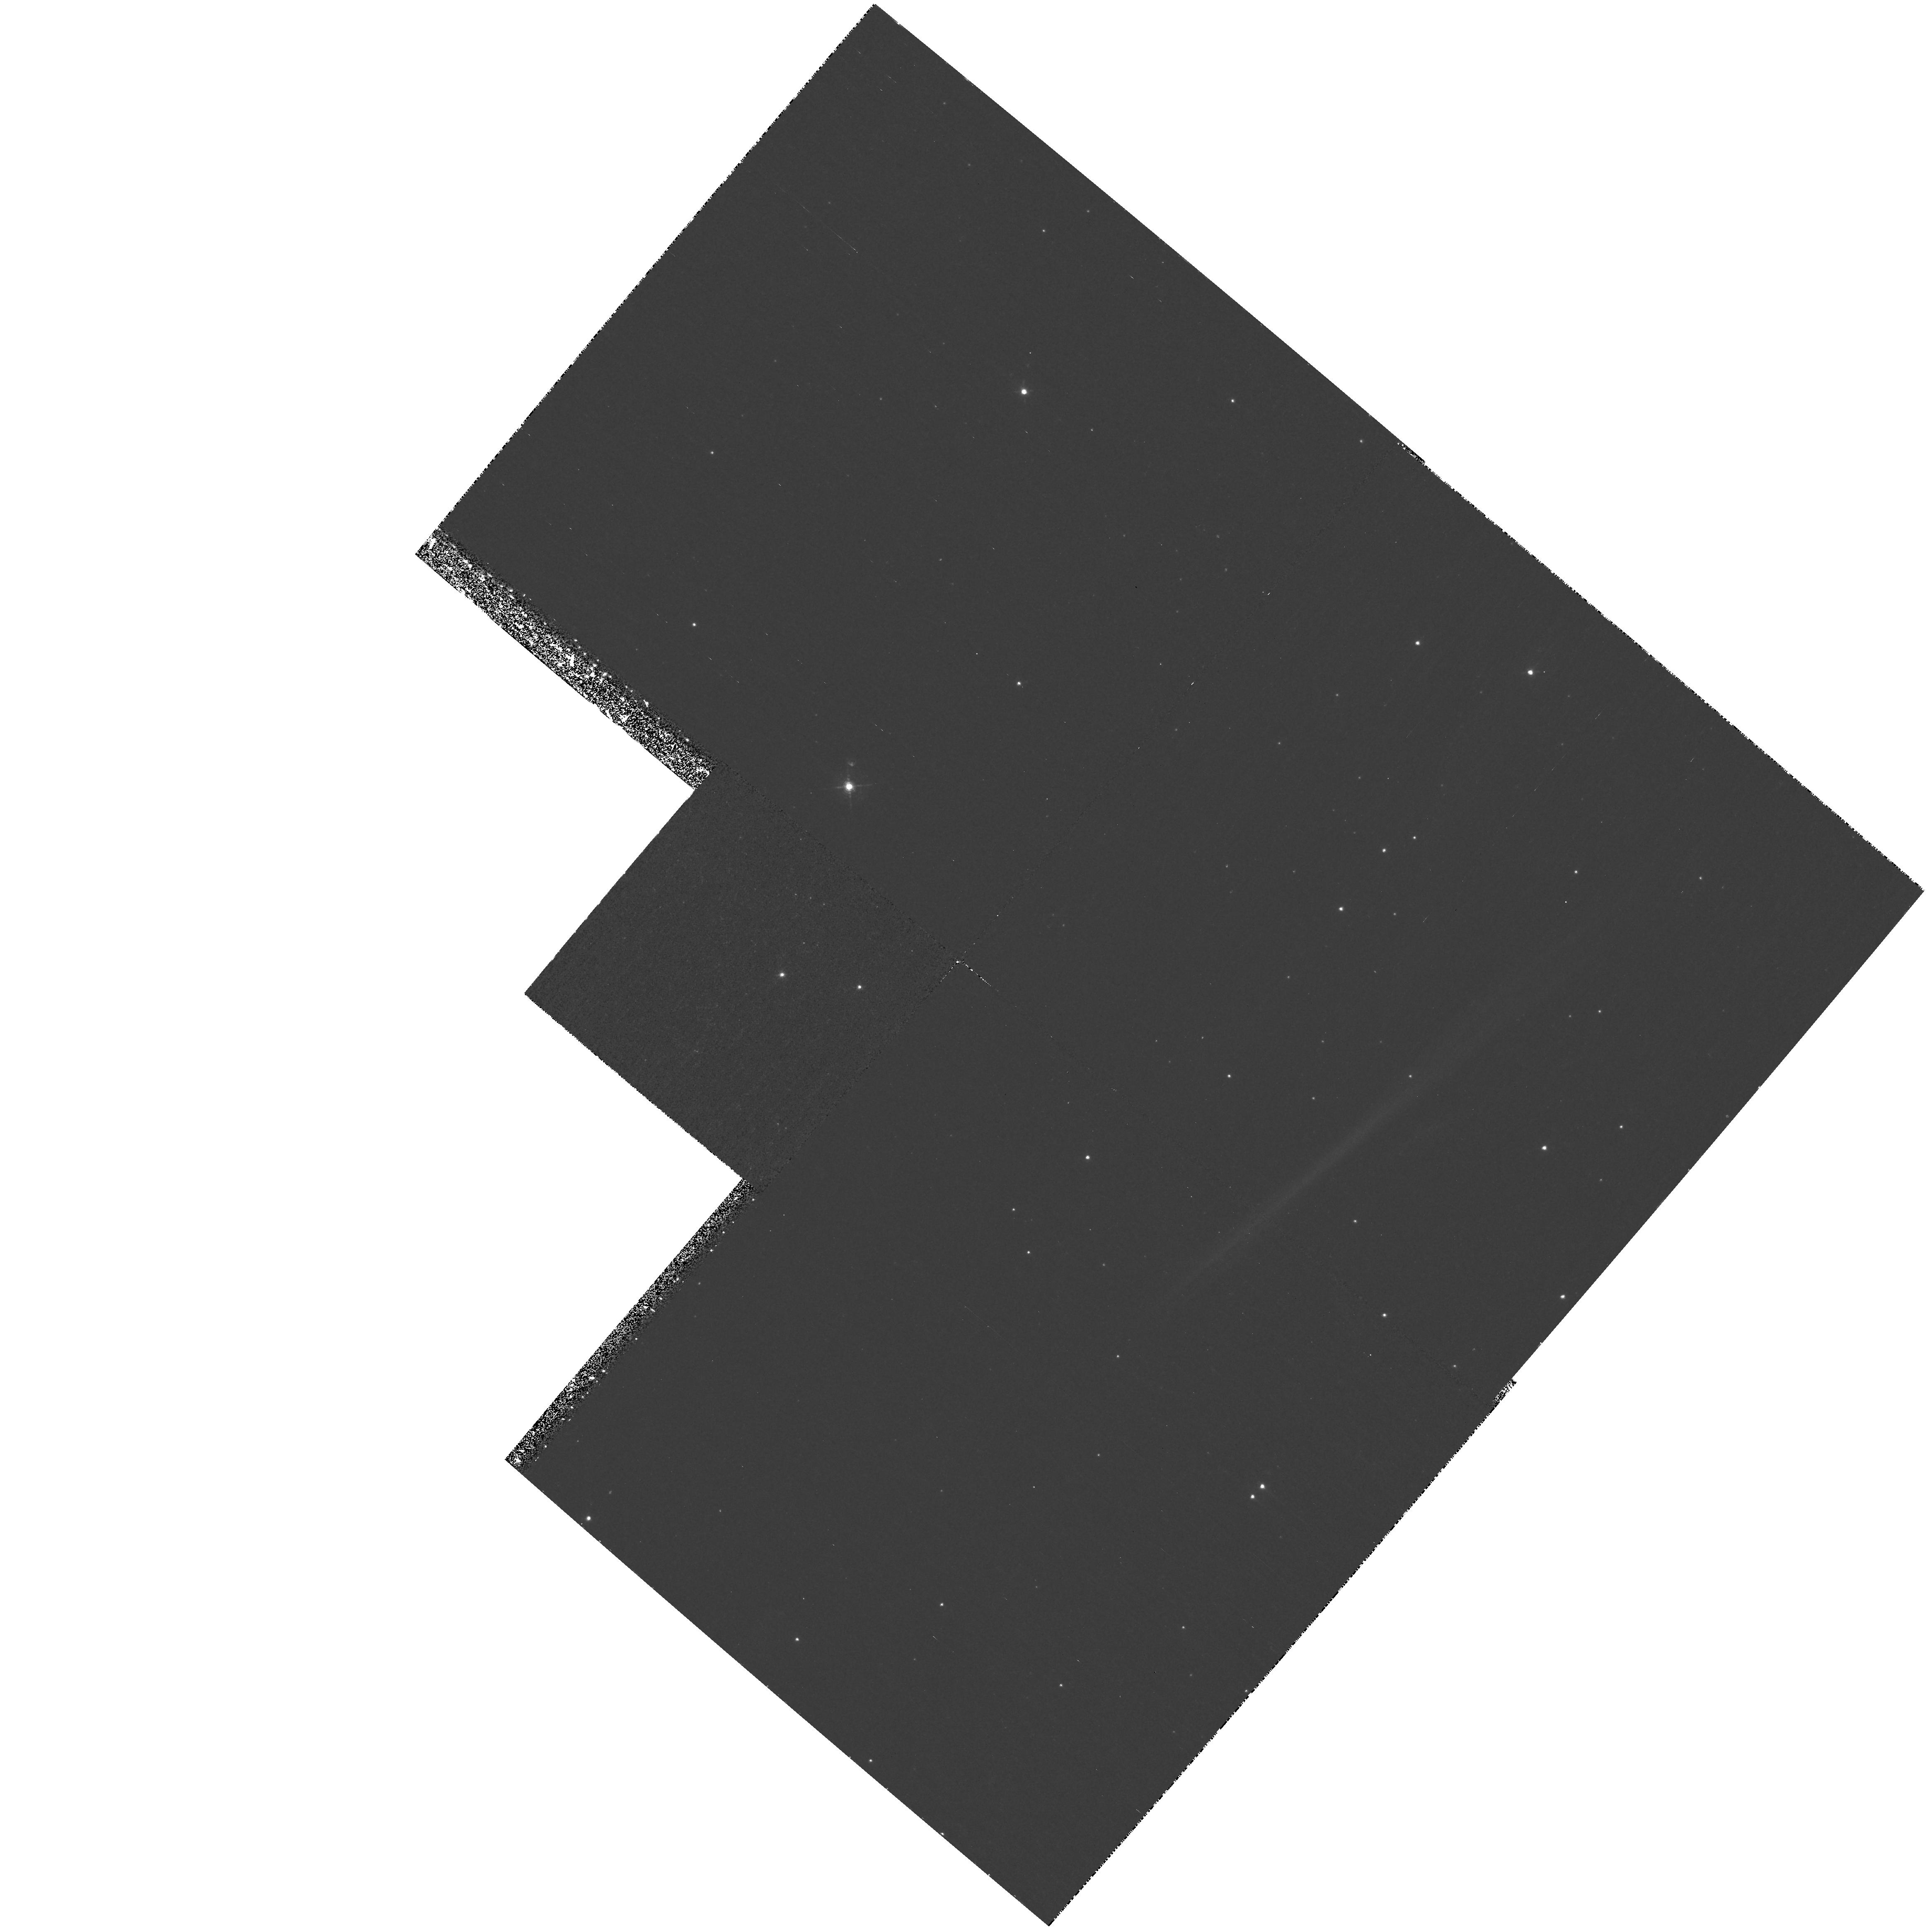
Target: CYGLOOP-NENR2. Instrument: WFPC2/PC. Filter: F502N. Exposure: 1.4 h. Observation ID: hst_9080_08_wfpc2_pc_f502n_u6dh08

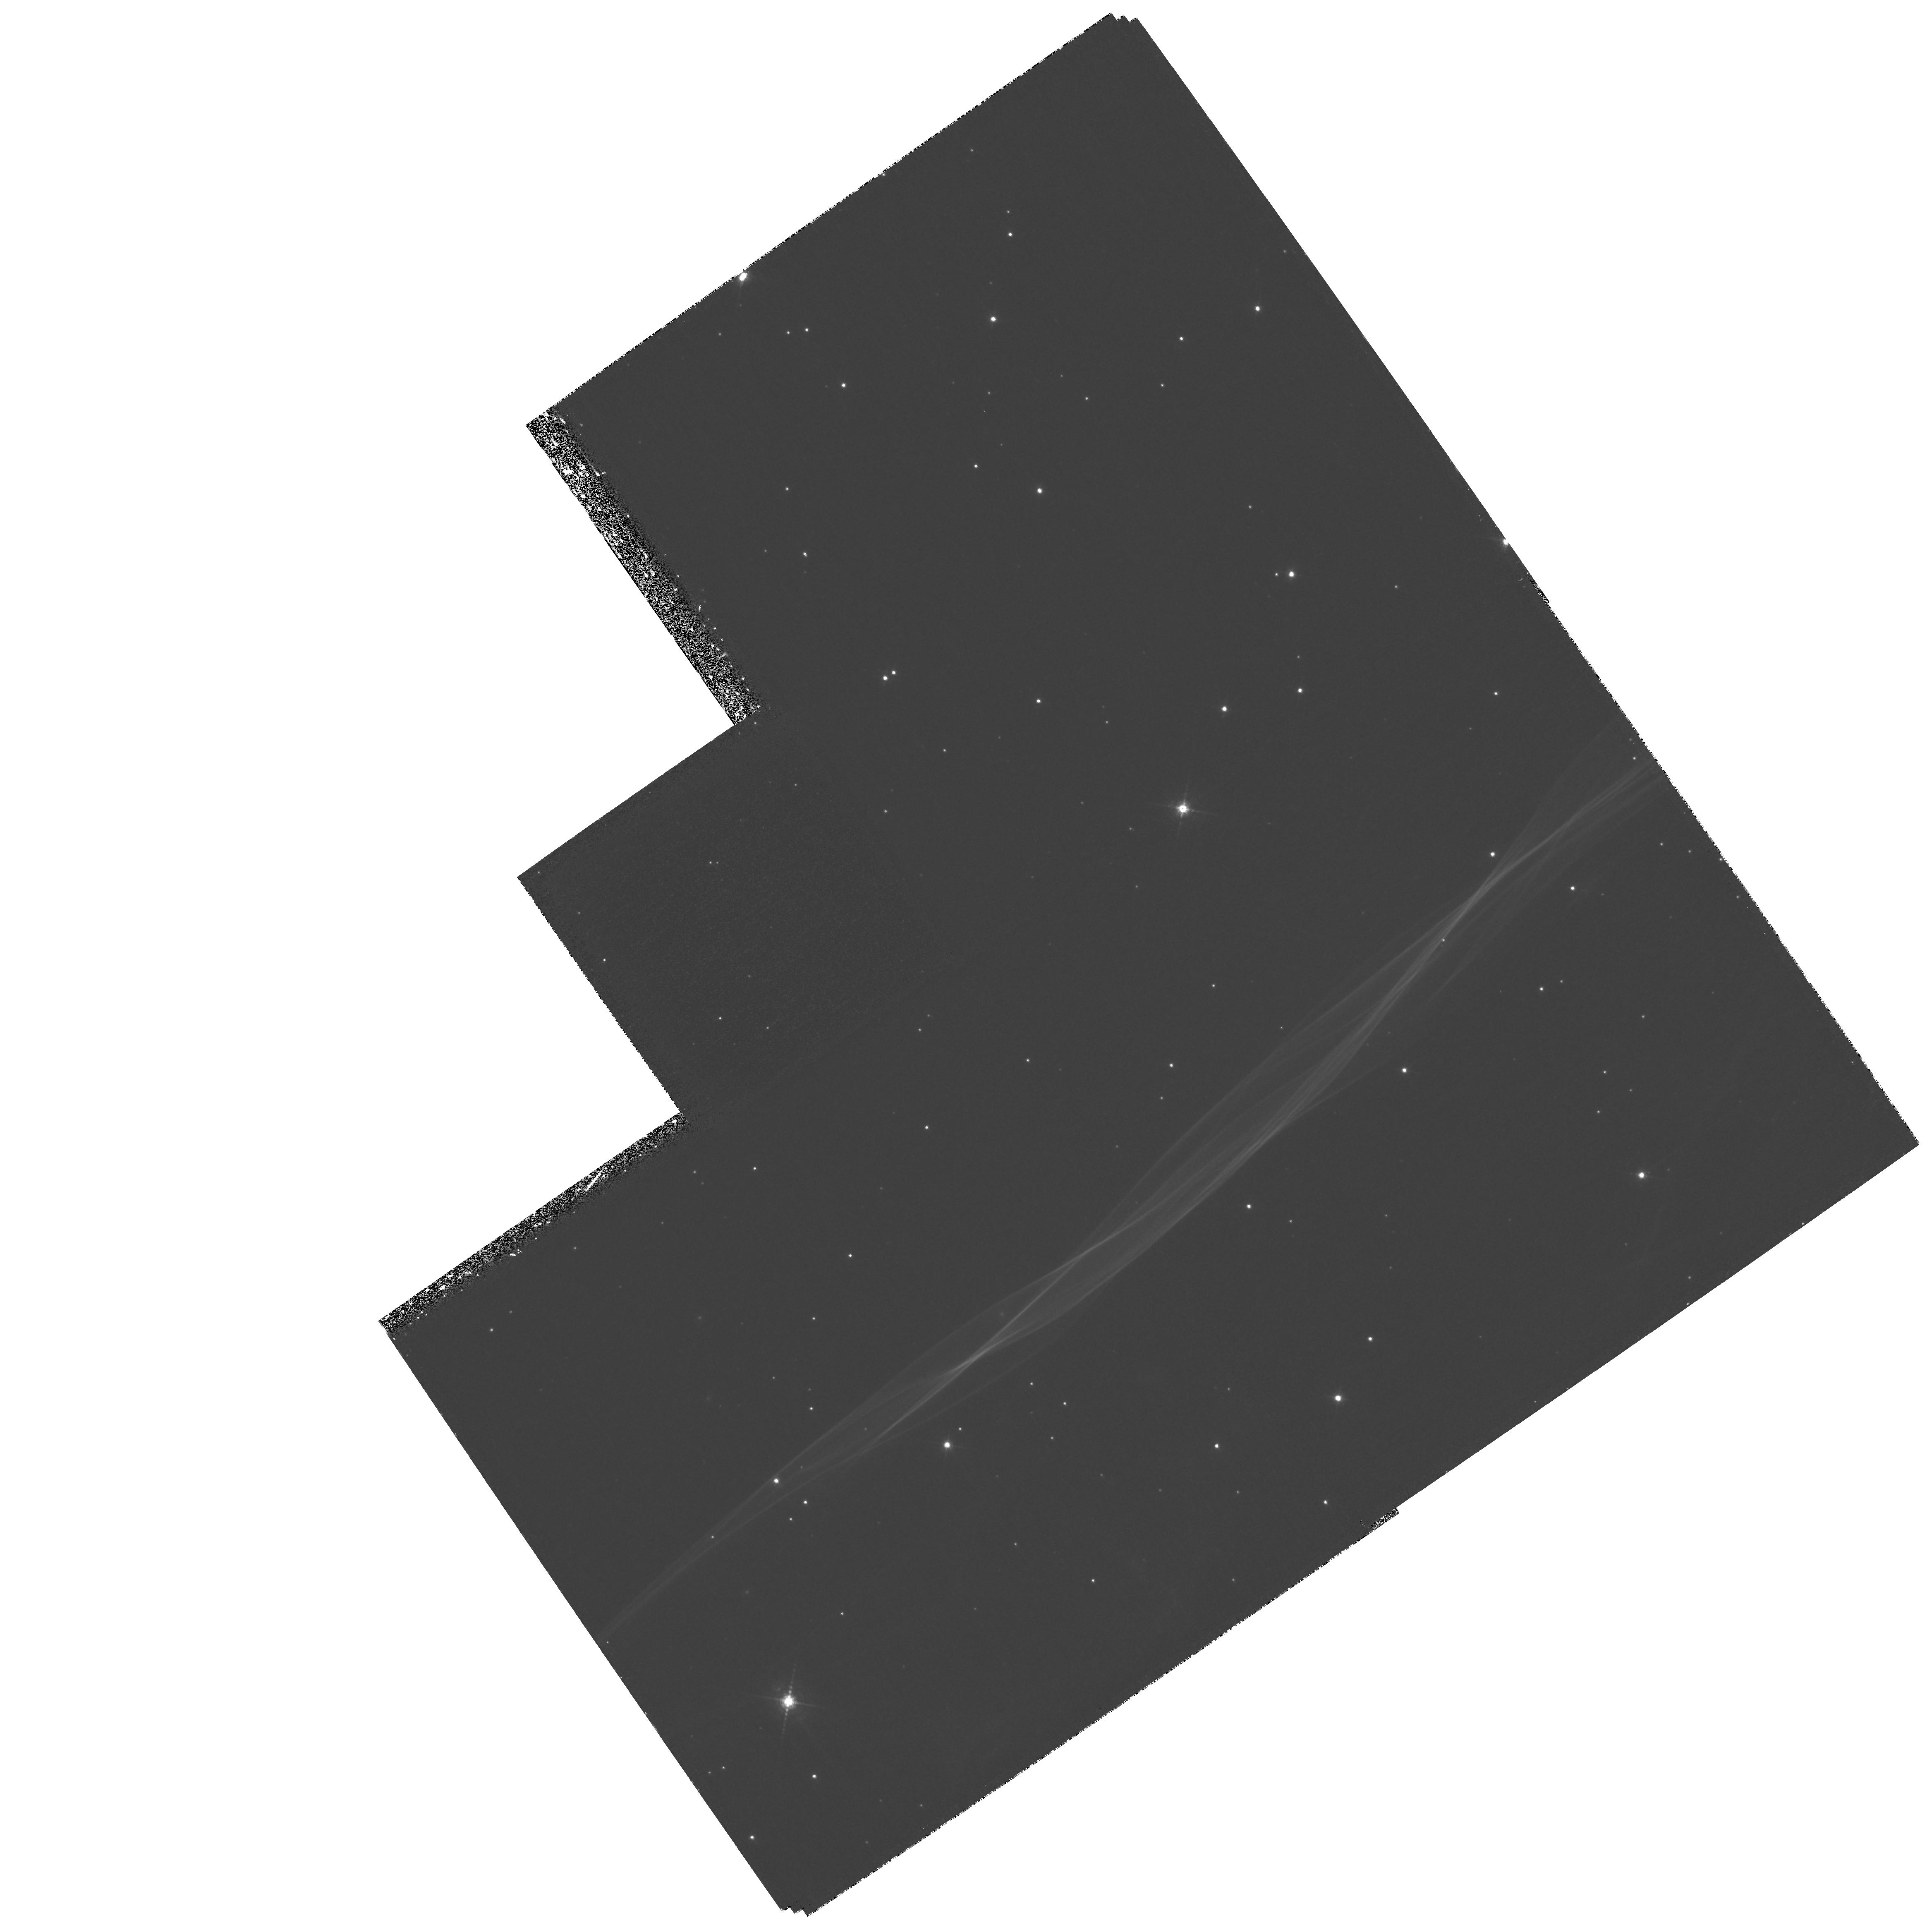
Target: CYGLOOP-NENR1. Instrument: WFPC2/PC. Filter: F656N. Exposure: 2.1 h. Observation ID: hst_9080_01_wfpc2_pc_f656n_u6dh01

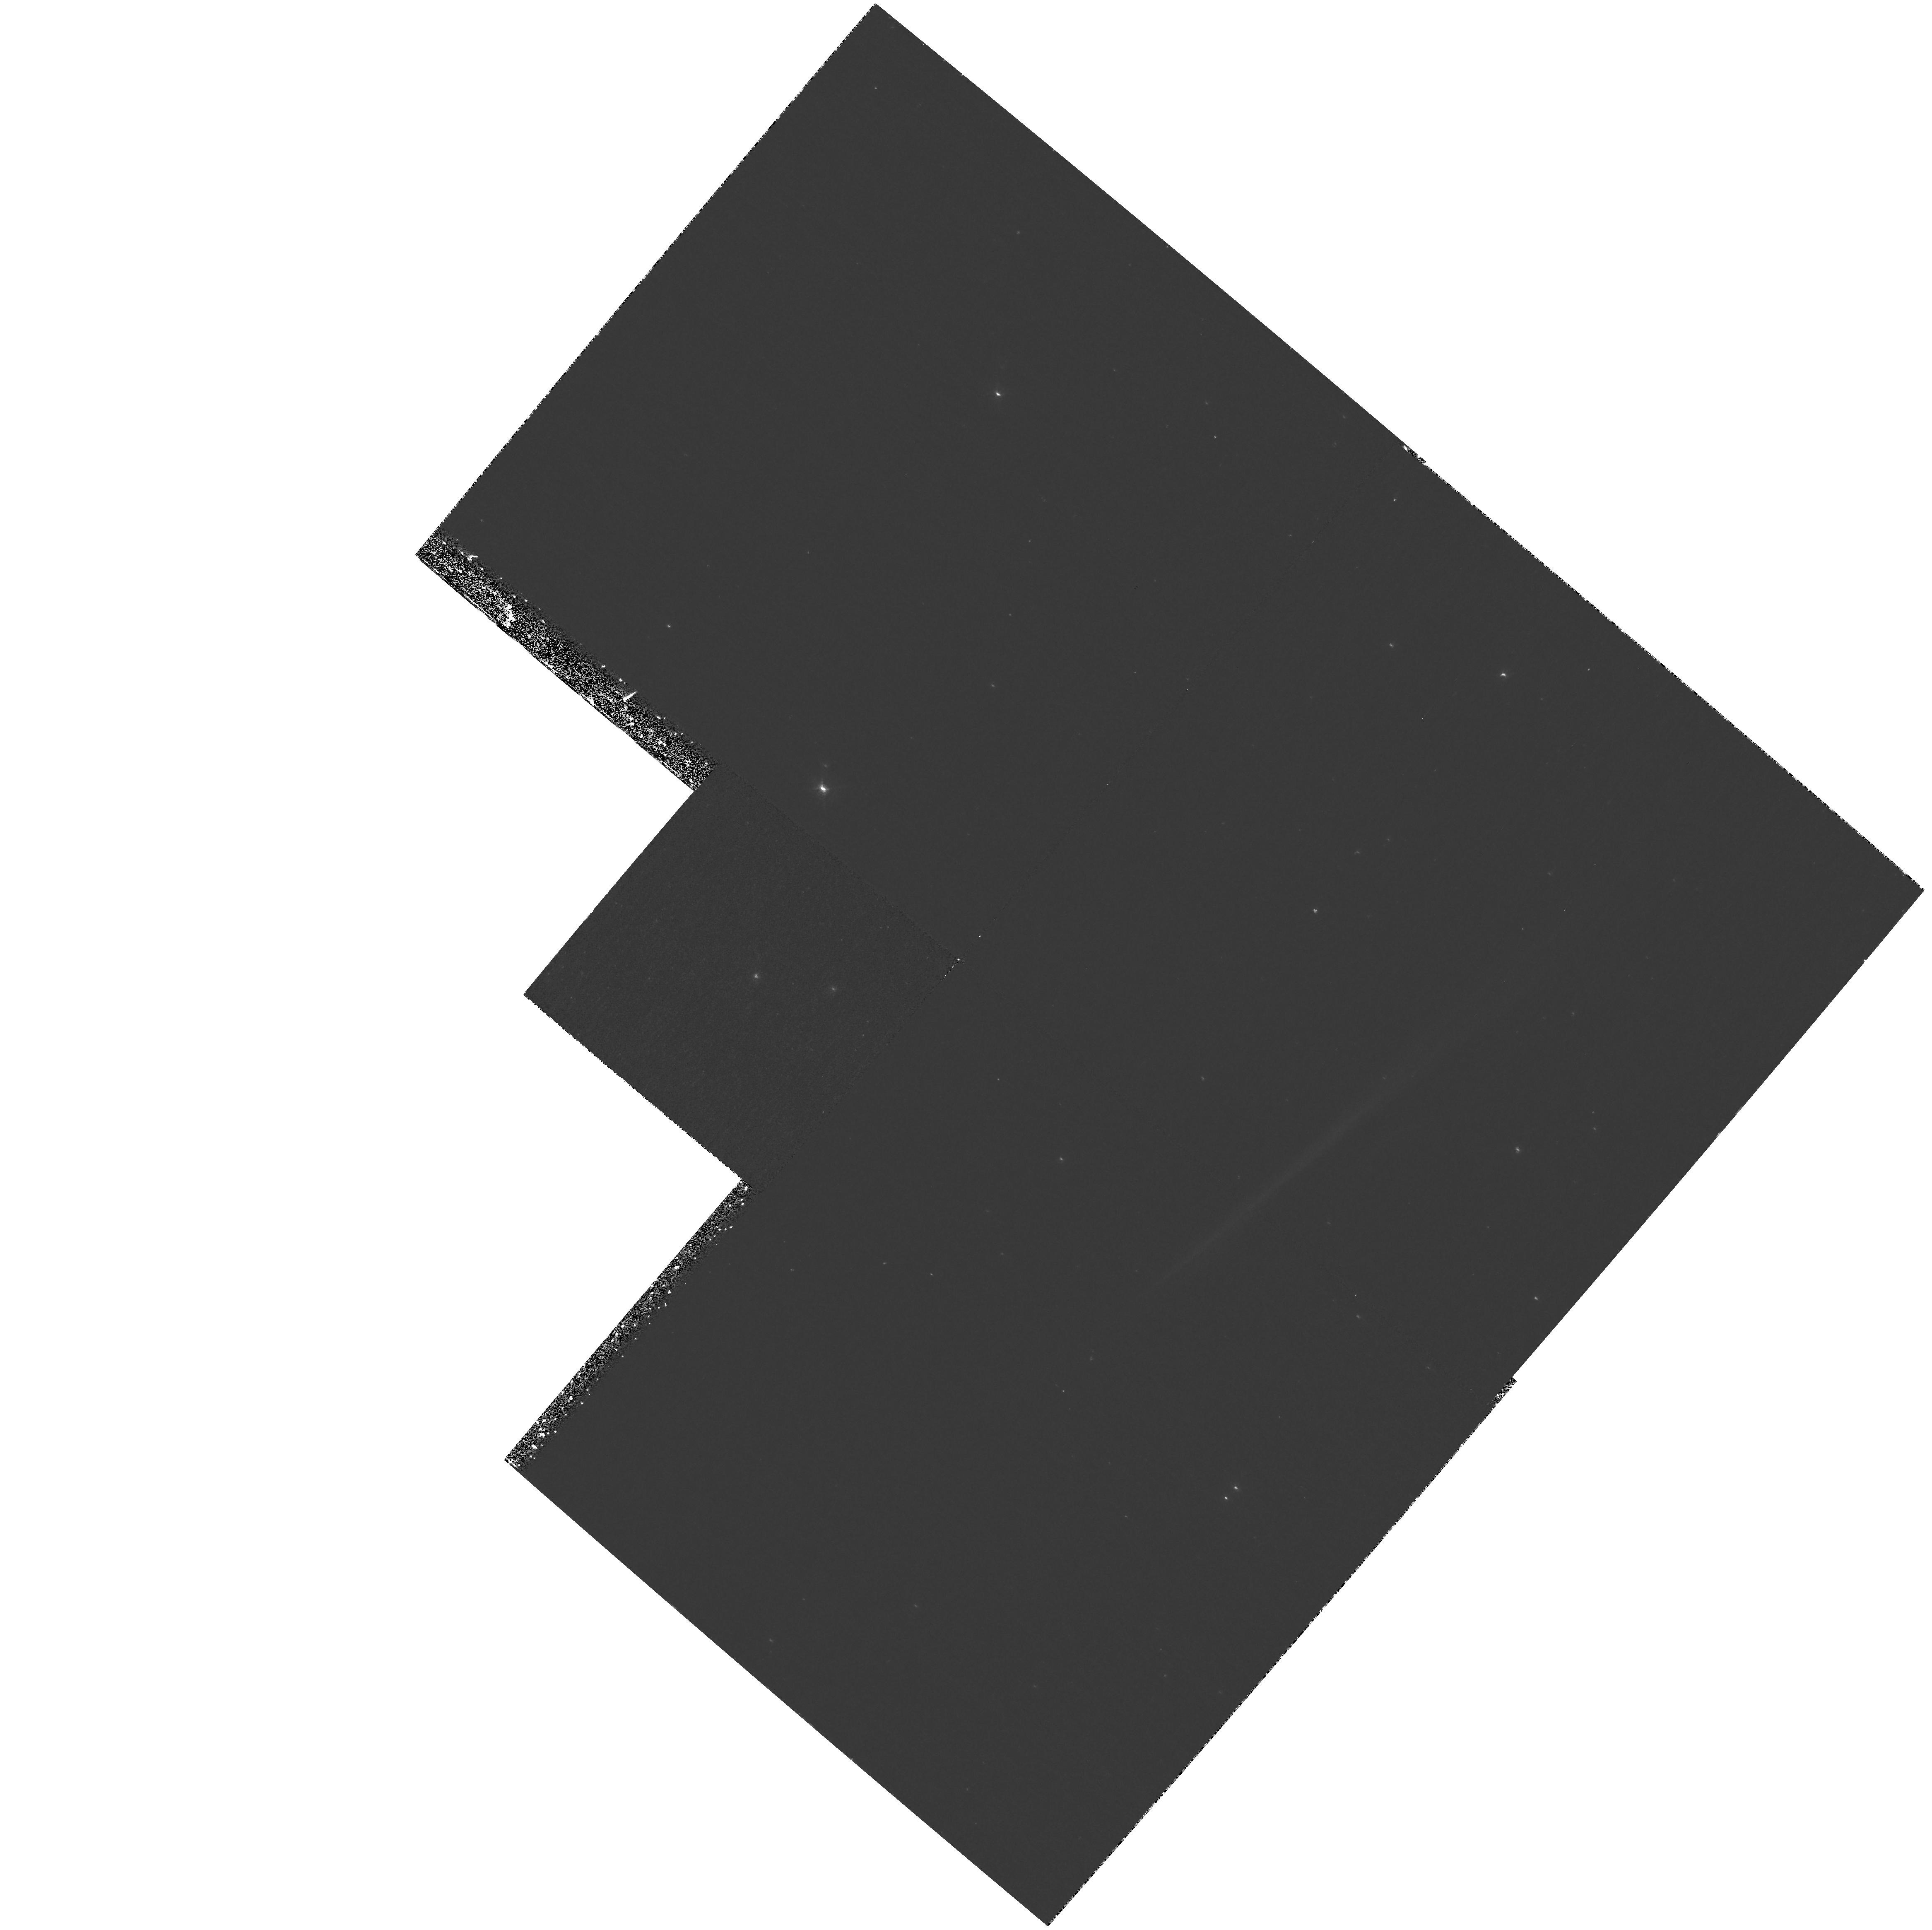
Target: CYGLOOP-NENR2. Instrument: WFPC2/PC. Filter: F502N. Exposure: 1.4 h. Observation ID: hst_9080_06_wfpc2_pc_f502n_u6dh06

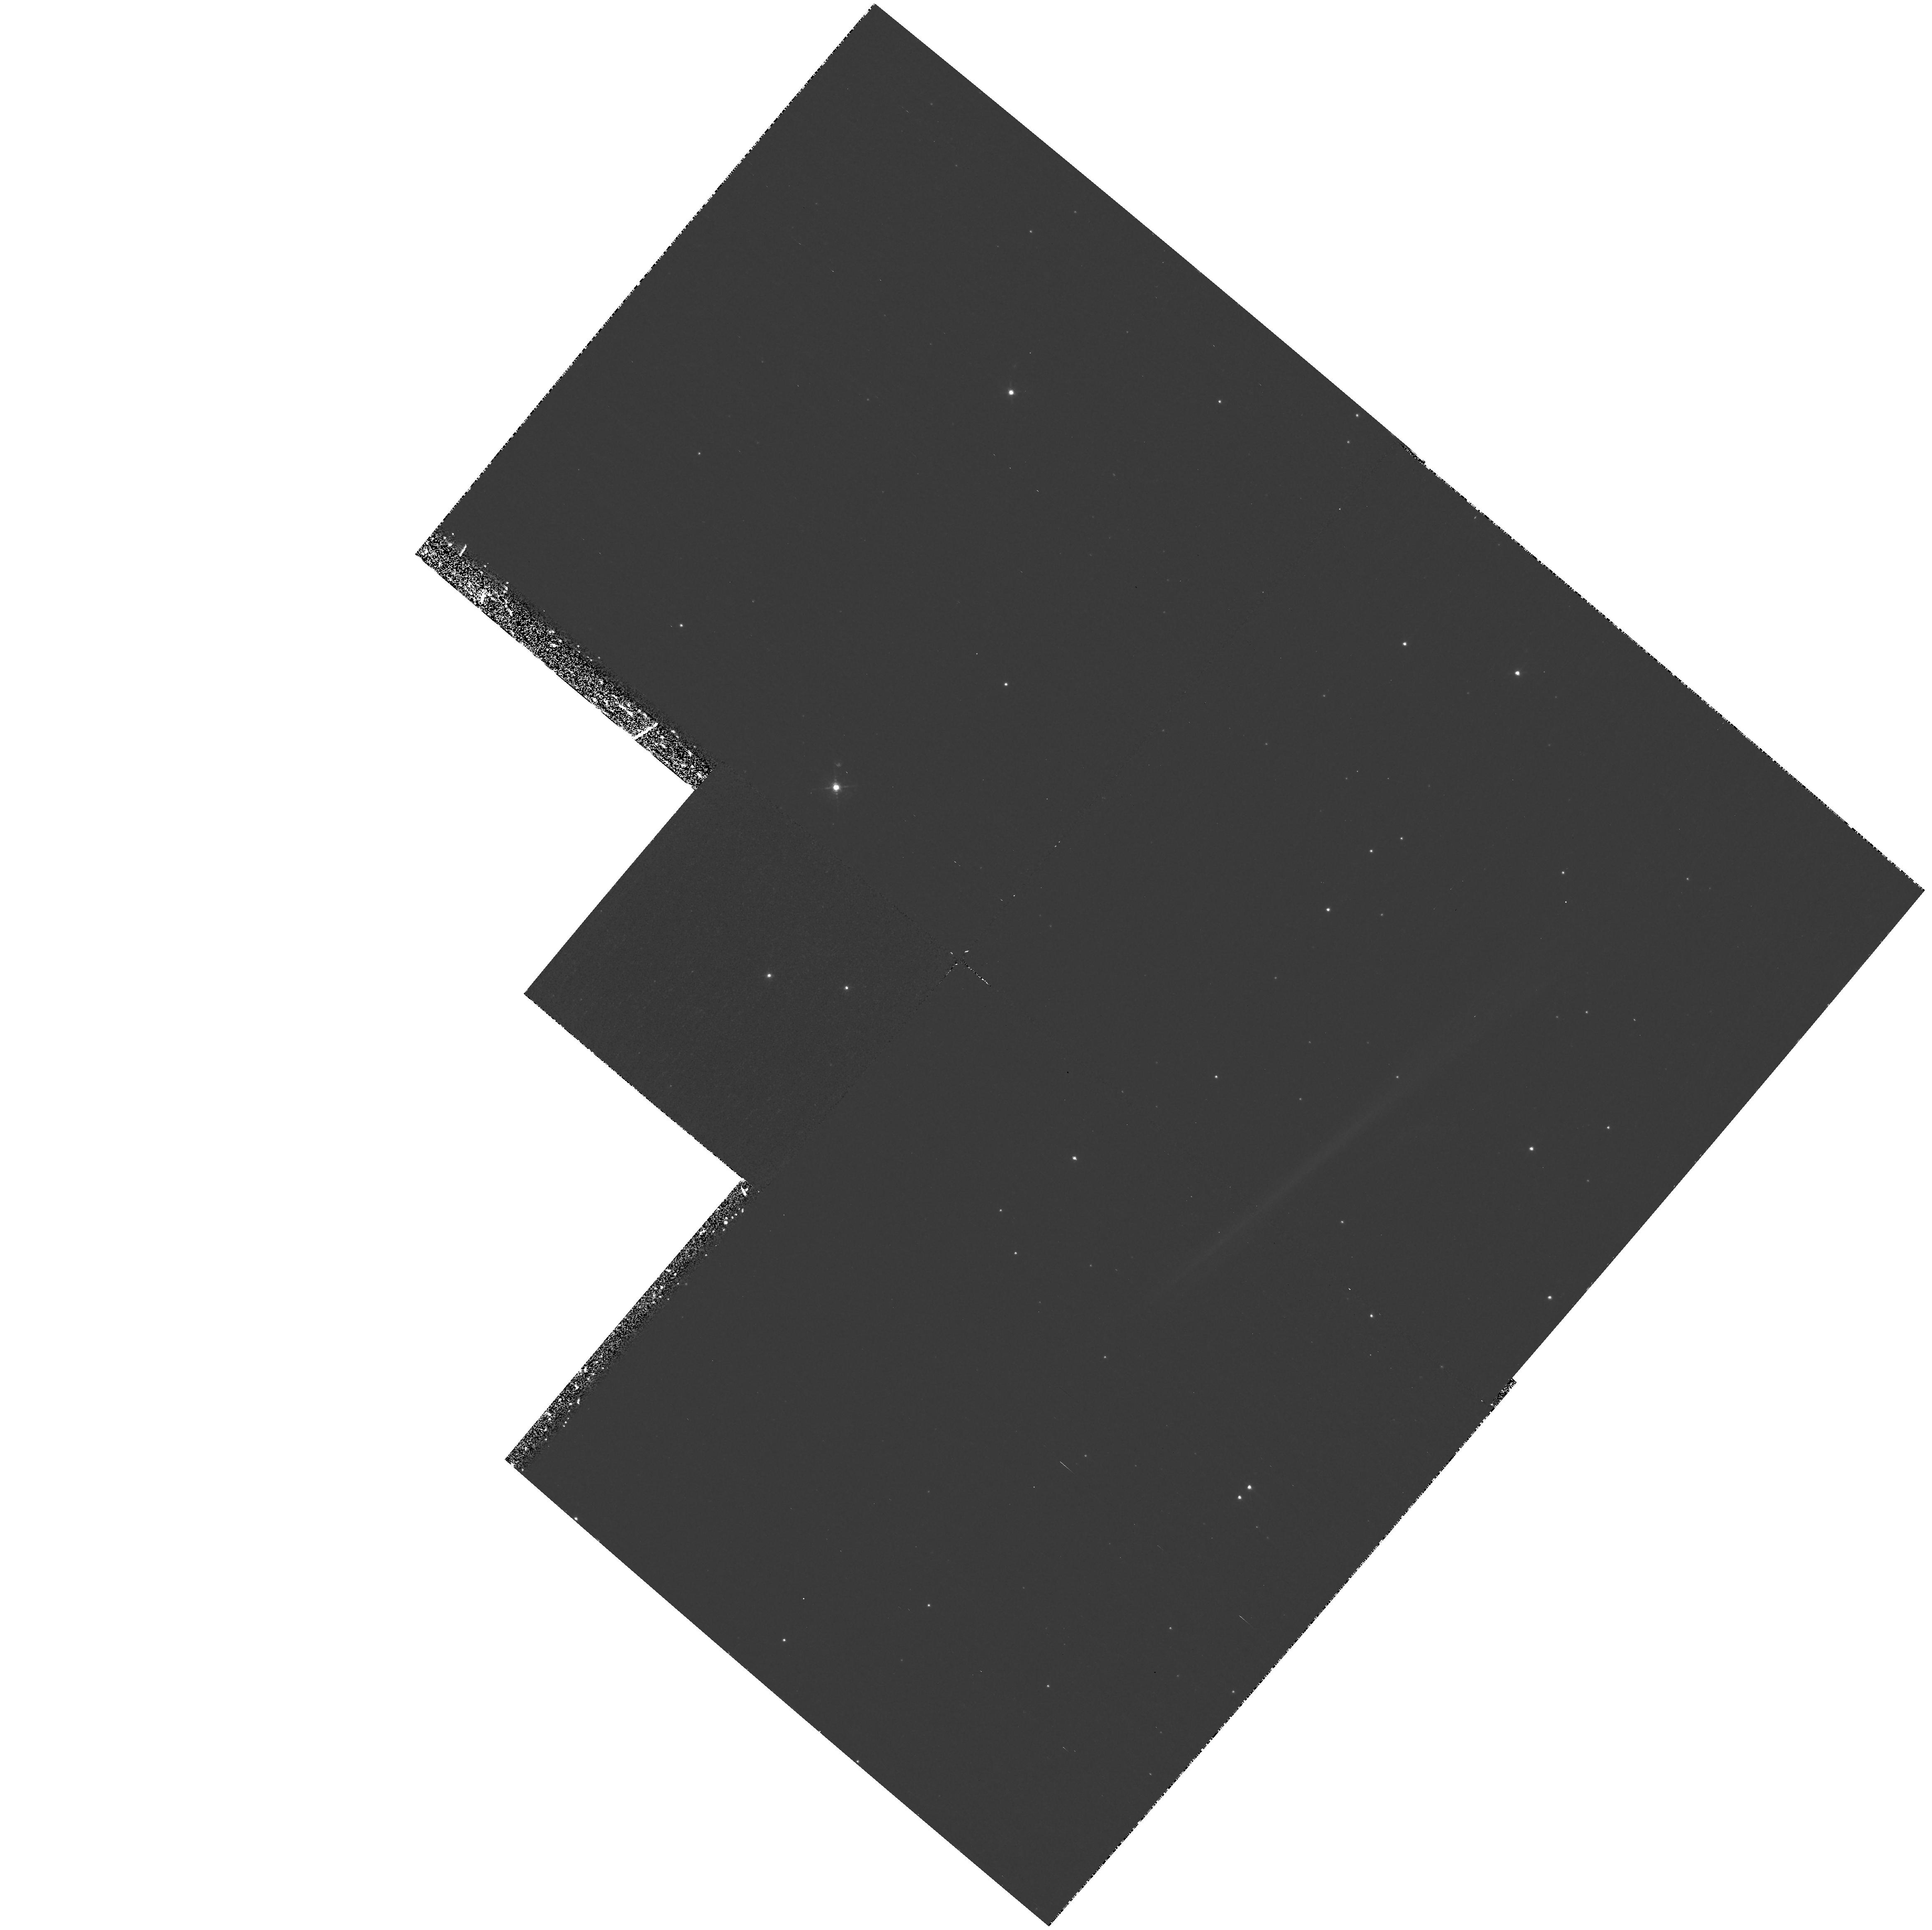
Target: CYGLOOP-NENR2. Instrument: WFPC2/PC. Filter: F502N. Exposure: 1.4 h. Observation ID: hst_9080_07_wfpc2_pc_f502n_u6dh07

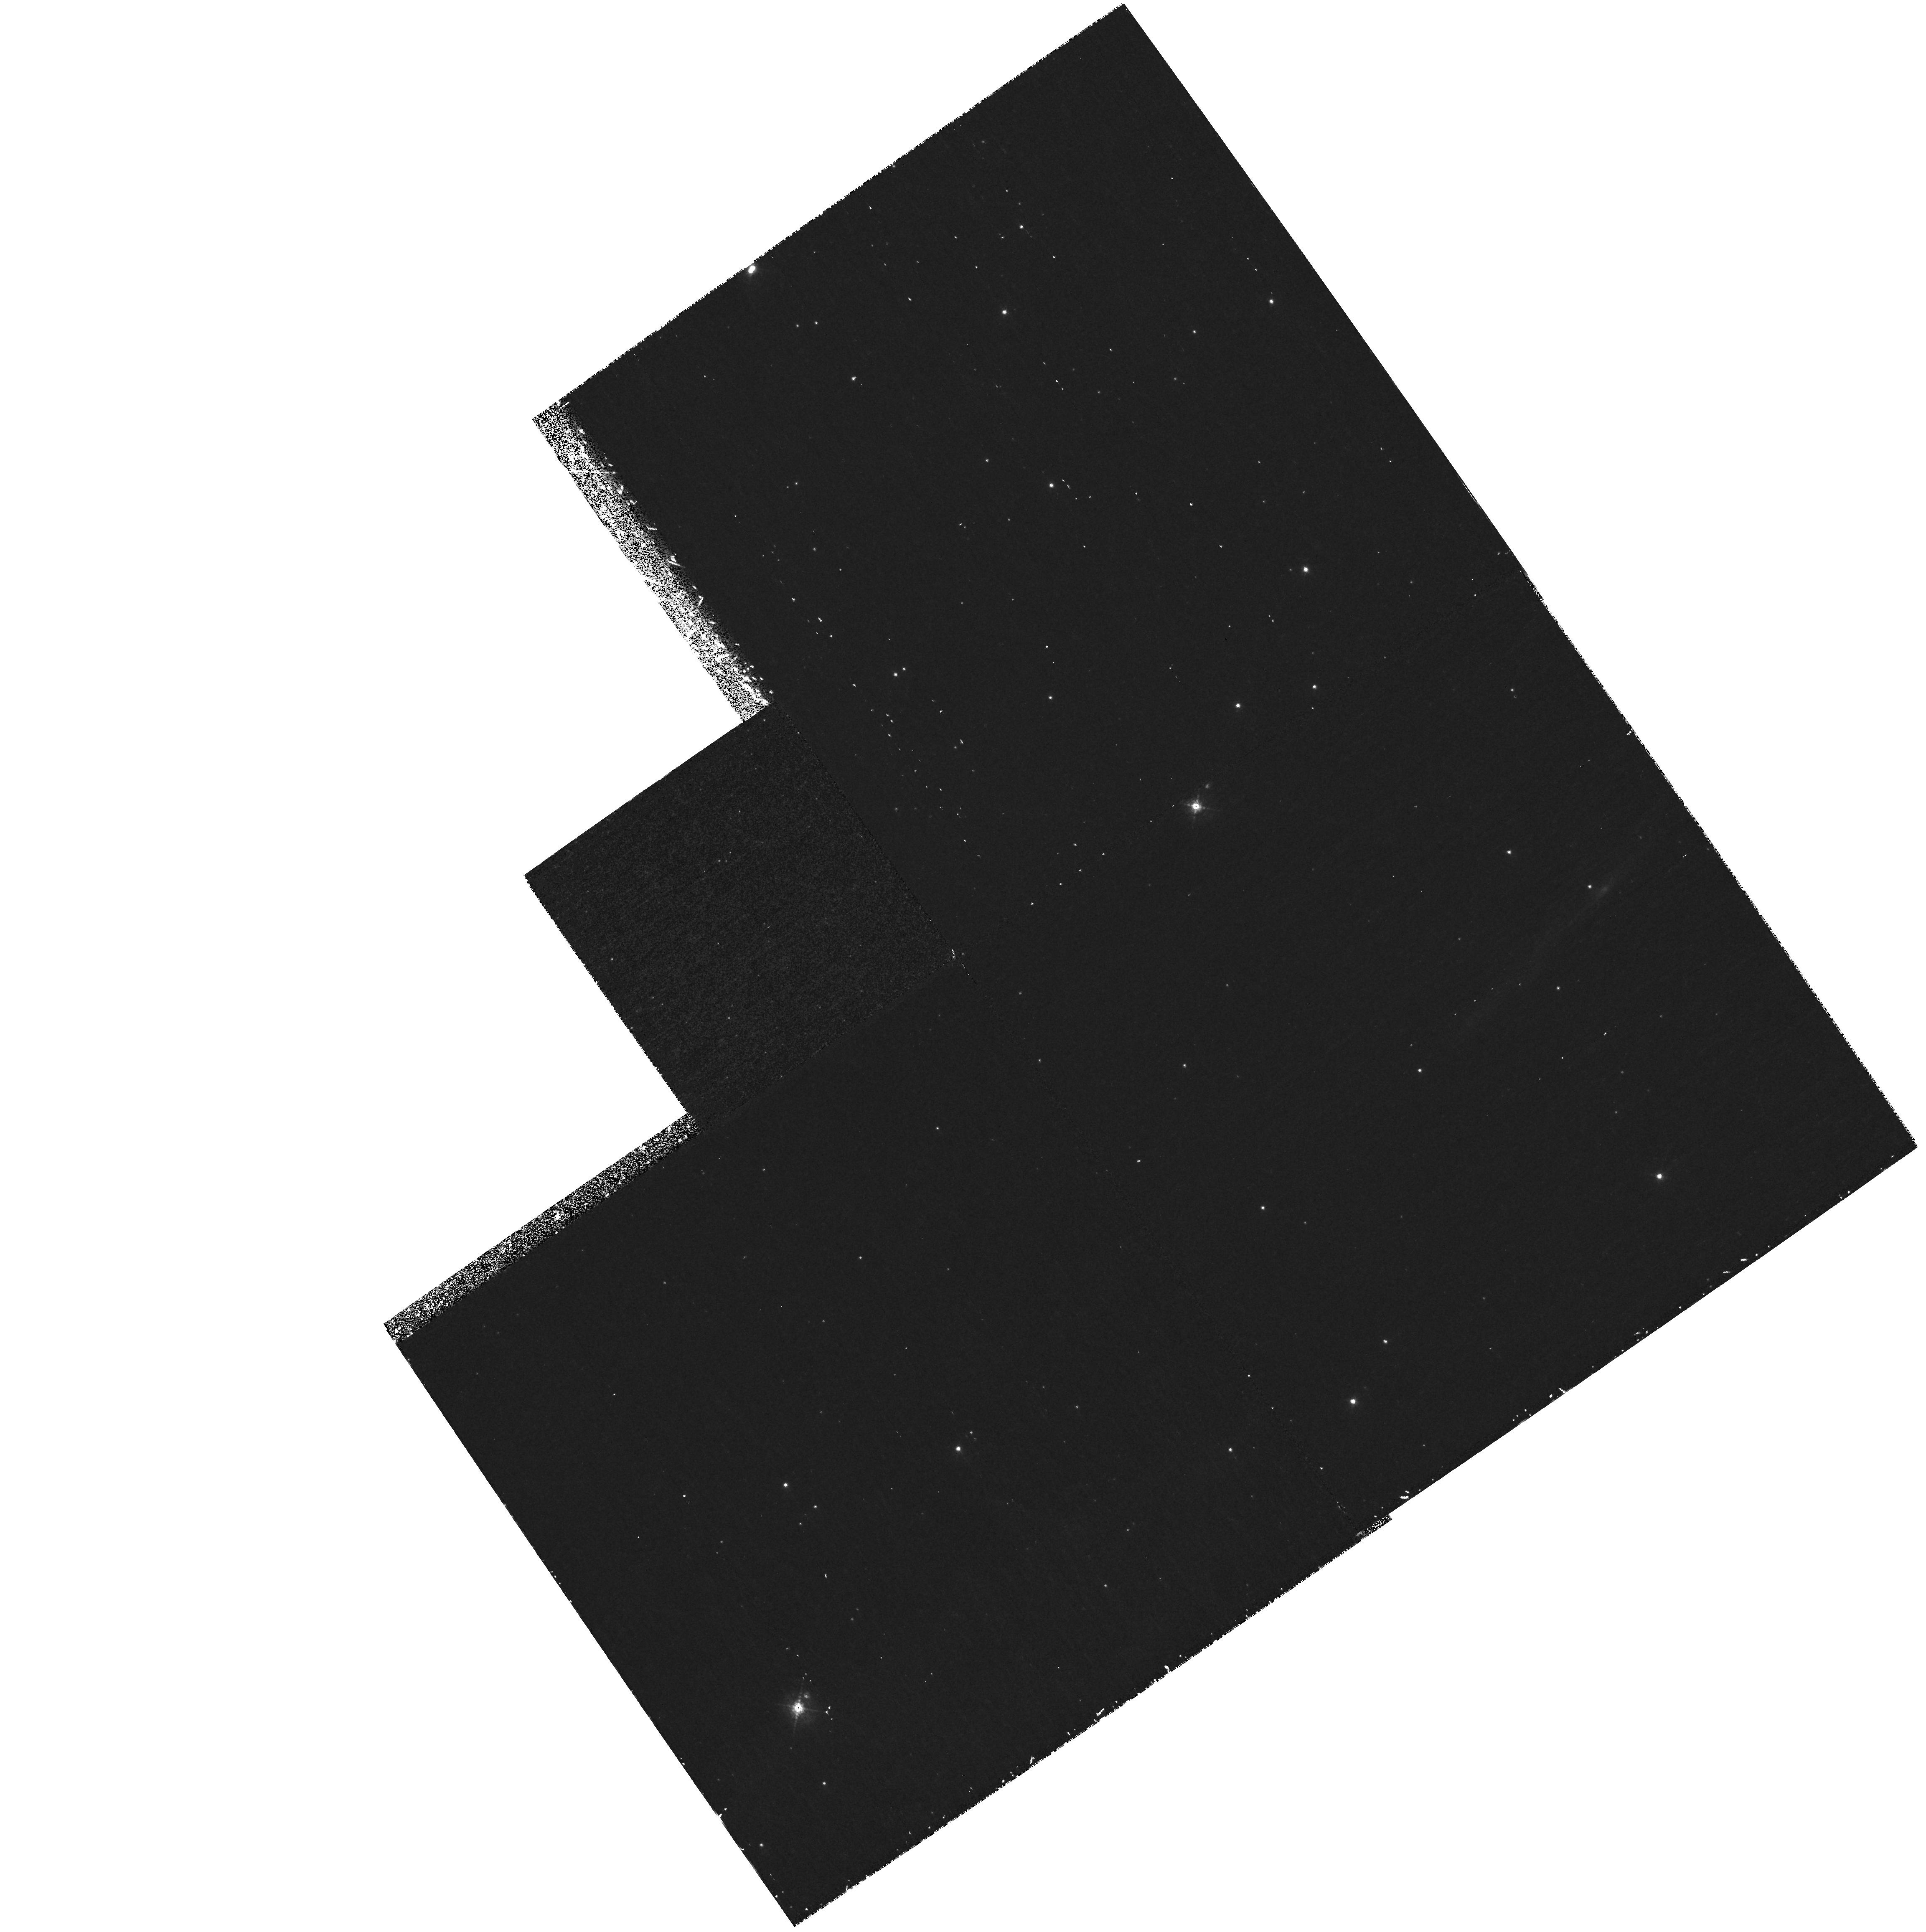
Target: CYGLOOP-NENR1. Instrument: WFPC2/PC. Filter: F502N. Exposure: 1.4 h. Observation ID: hst_9080_04_wfpc2_pc_f502n_u6dh04

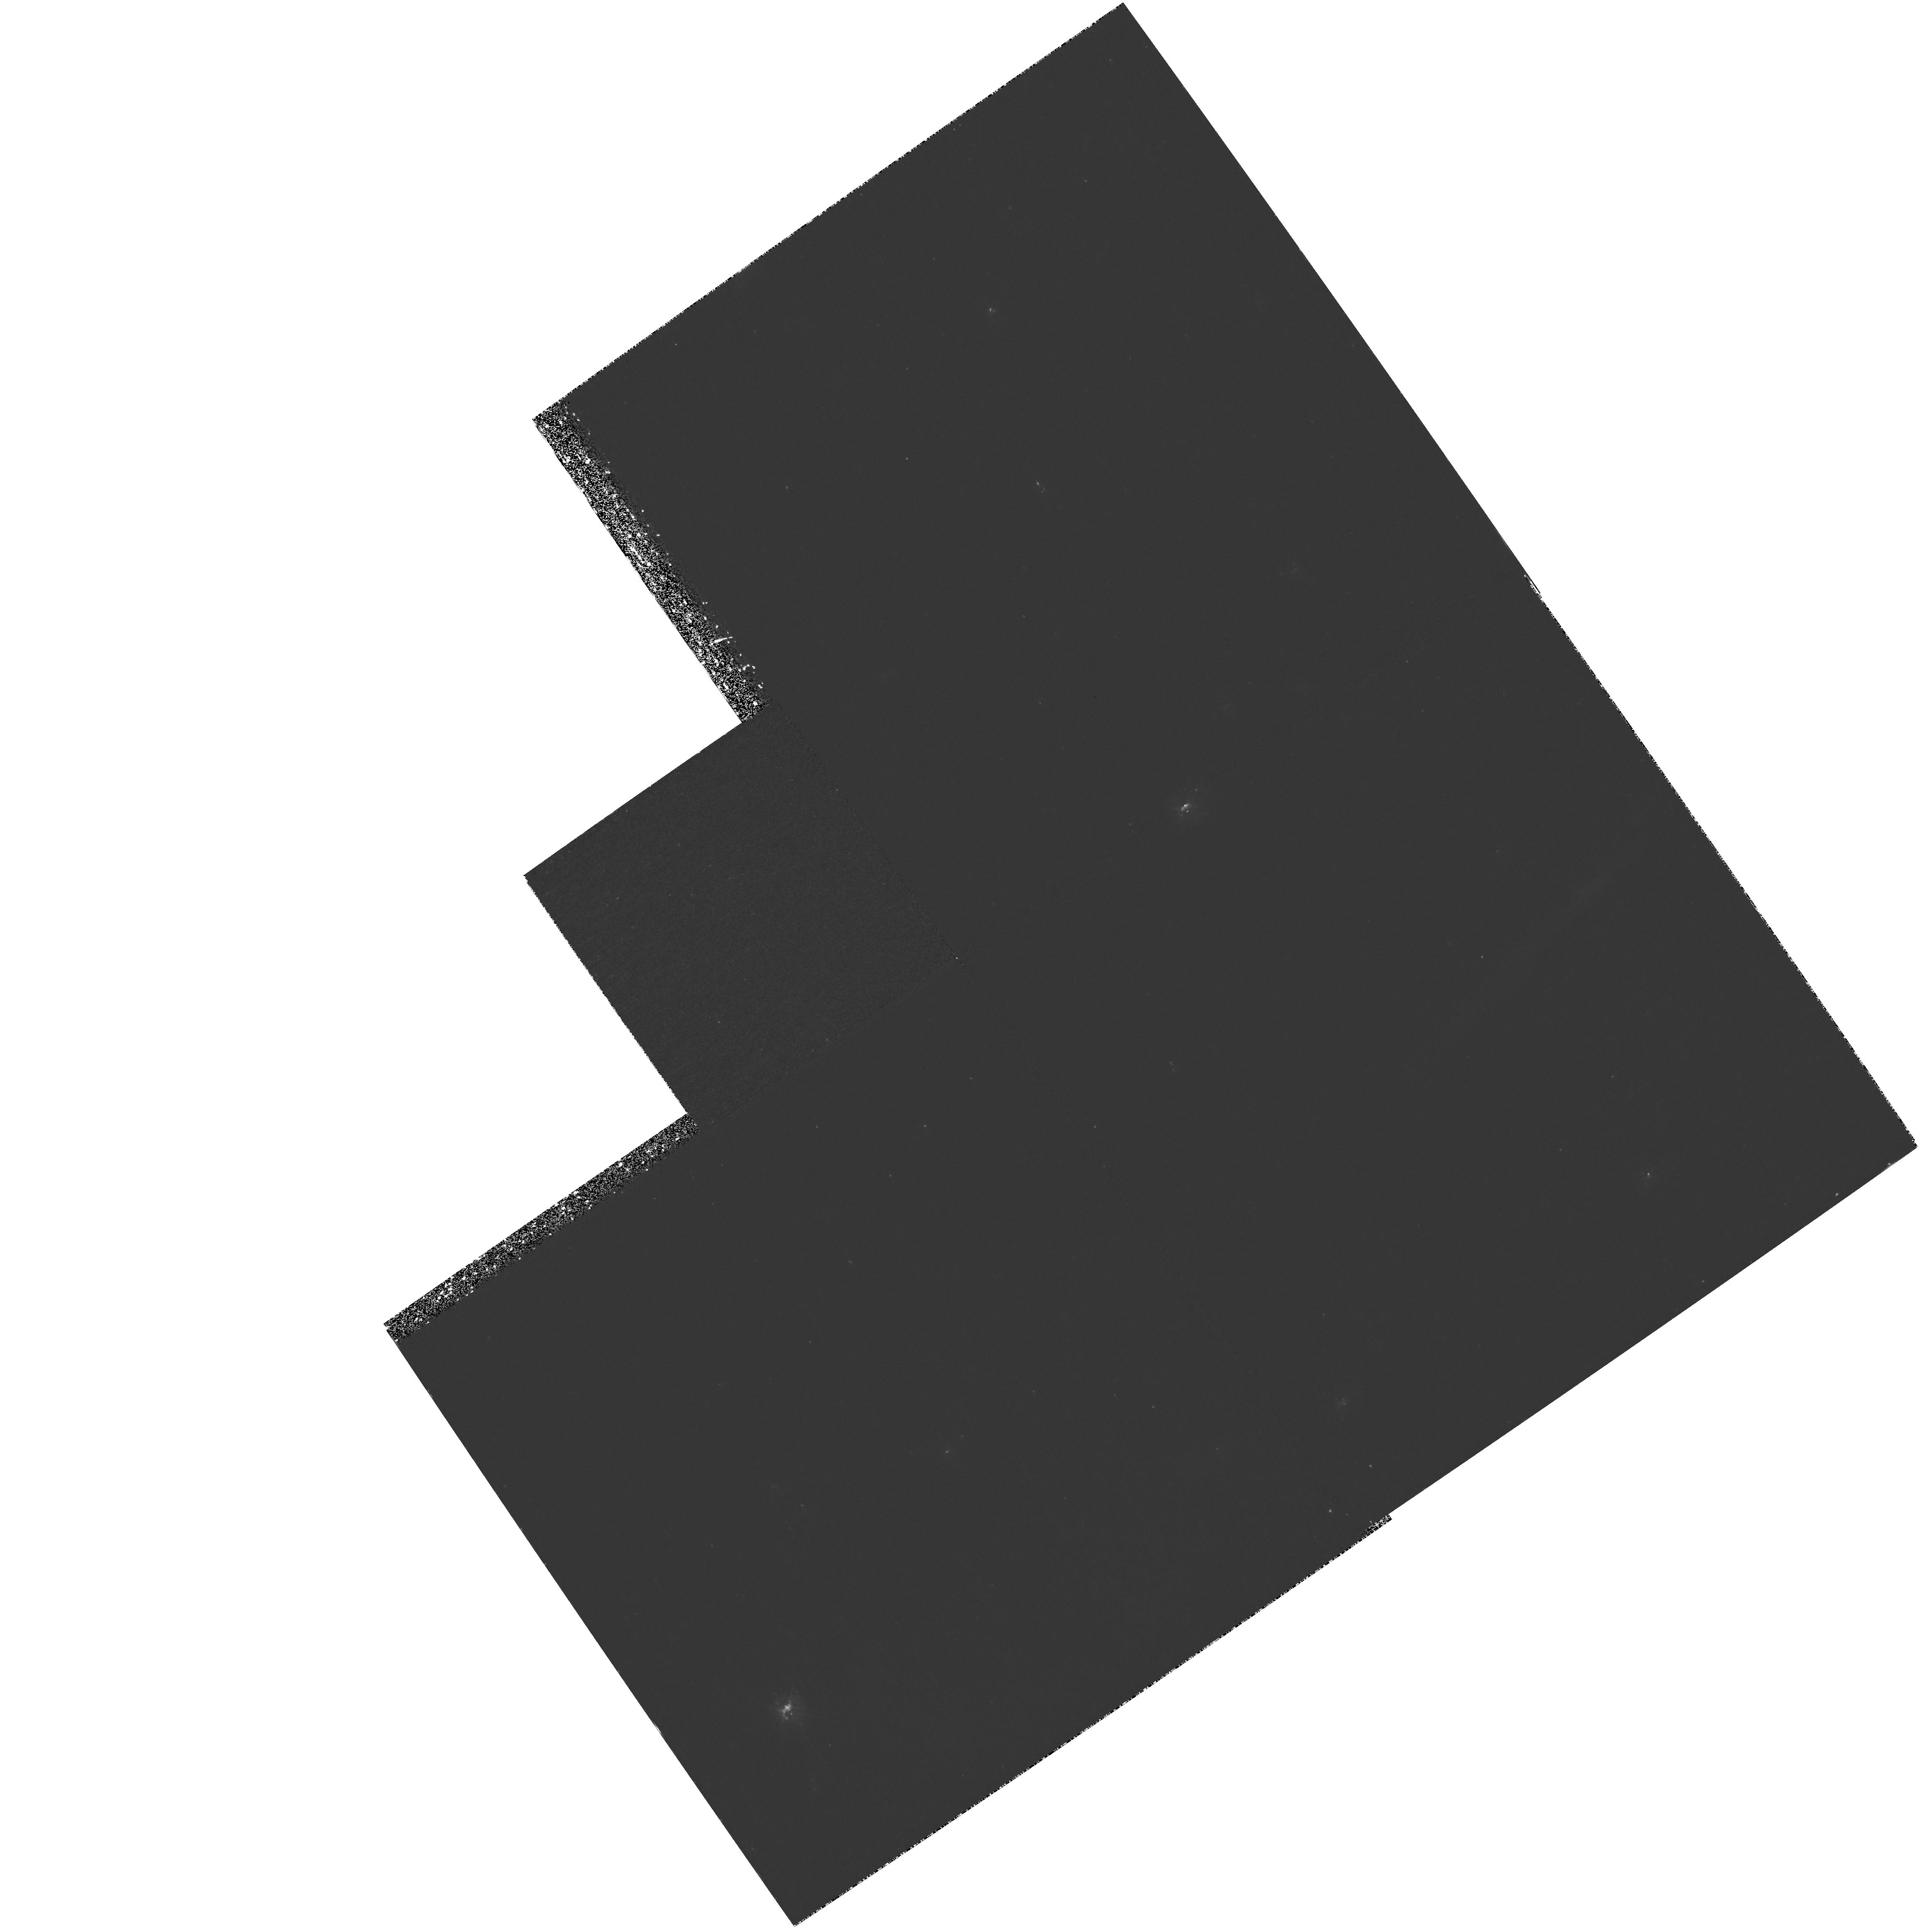
Target: CYGLOOP-NENR1. Instrument: WFPC2/PC. Filter: F502N. Exposure: 1.4 h. Observation ID: hst_9080_03_wfpc2_pc_f502n_u6dh03

Transition from Non-radiative to Radiative Shocks in the Cygnus Loop (PI: Blair, William P.)

We request WFPC2 narrow band HAlpha and O III imaging of faint filaments in the northeastern Cygnus Loop that represent the location of the primary shock front as it first encounters the ISM. The primary character of these filaments is non-radiative, but certain filaments are poised at the onset of becoming radiative, providing a unique laboratory for testing shock model predictions of the development and evolution of astrophysical shock waves. We also request a STIS/MAMA far-UV spectrum cutting across one of the transition filaments that has a clean geometry (selected from the requested imagery) to study the physical scale over which the strong far-UV resonance lines of N V, C IV and He II ramp up in the post- shock flow. Reobservation of a set of HAlpha filaments first observed with HST/WFPC2 in 1997 will permit an accurate proper motion measurement which, in conjunction with existing ground- based measurements, will permit us to assess directly whether the filament has decelerated over the last 50 years.